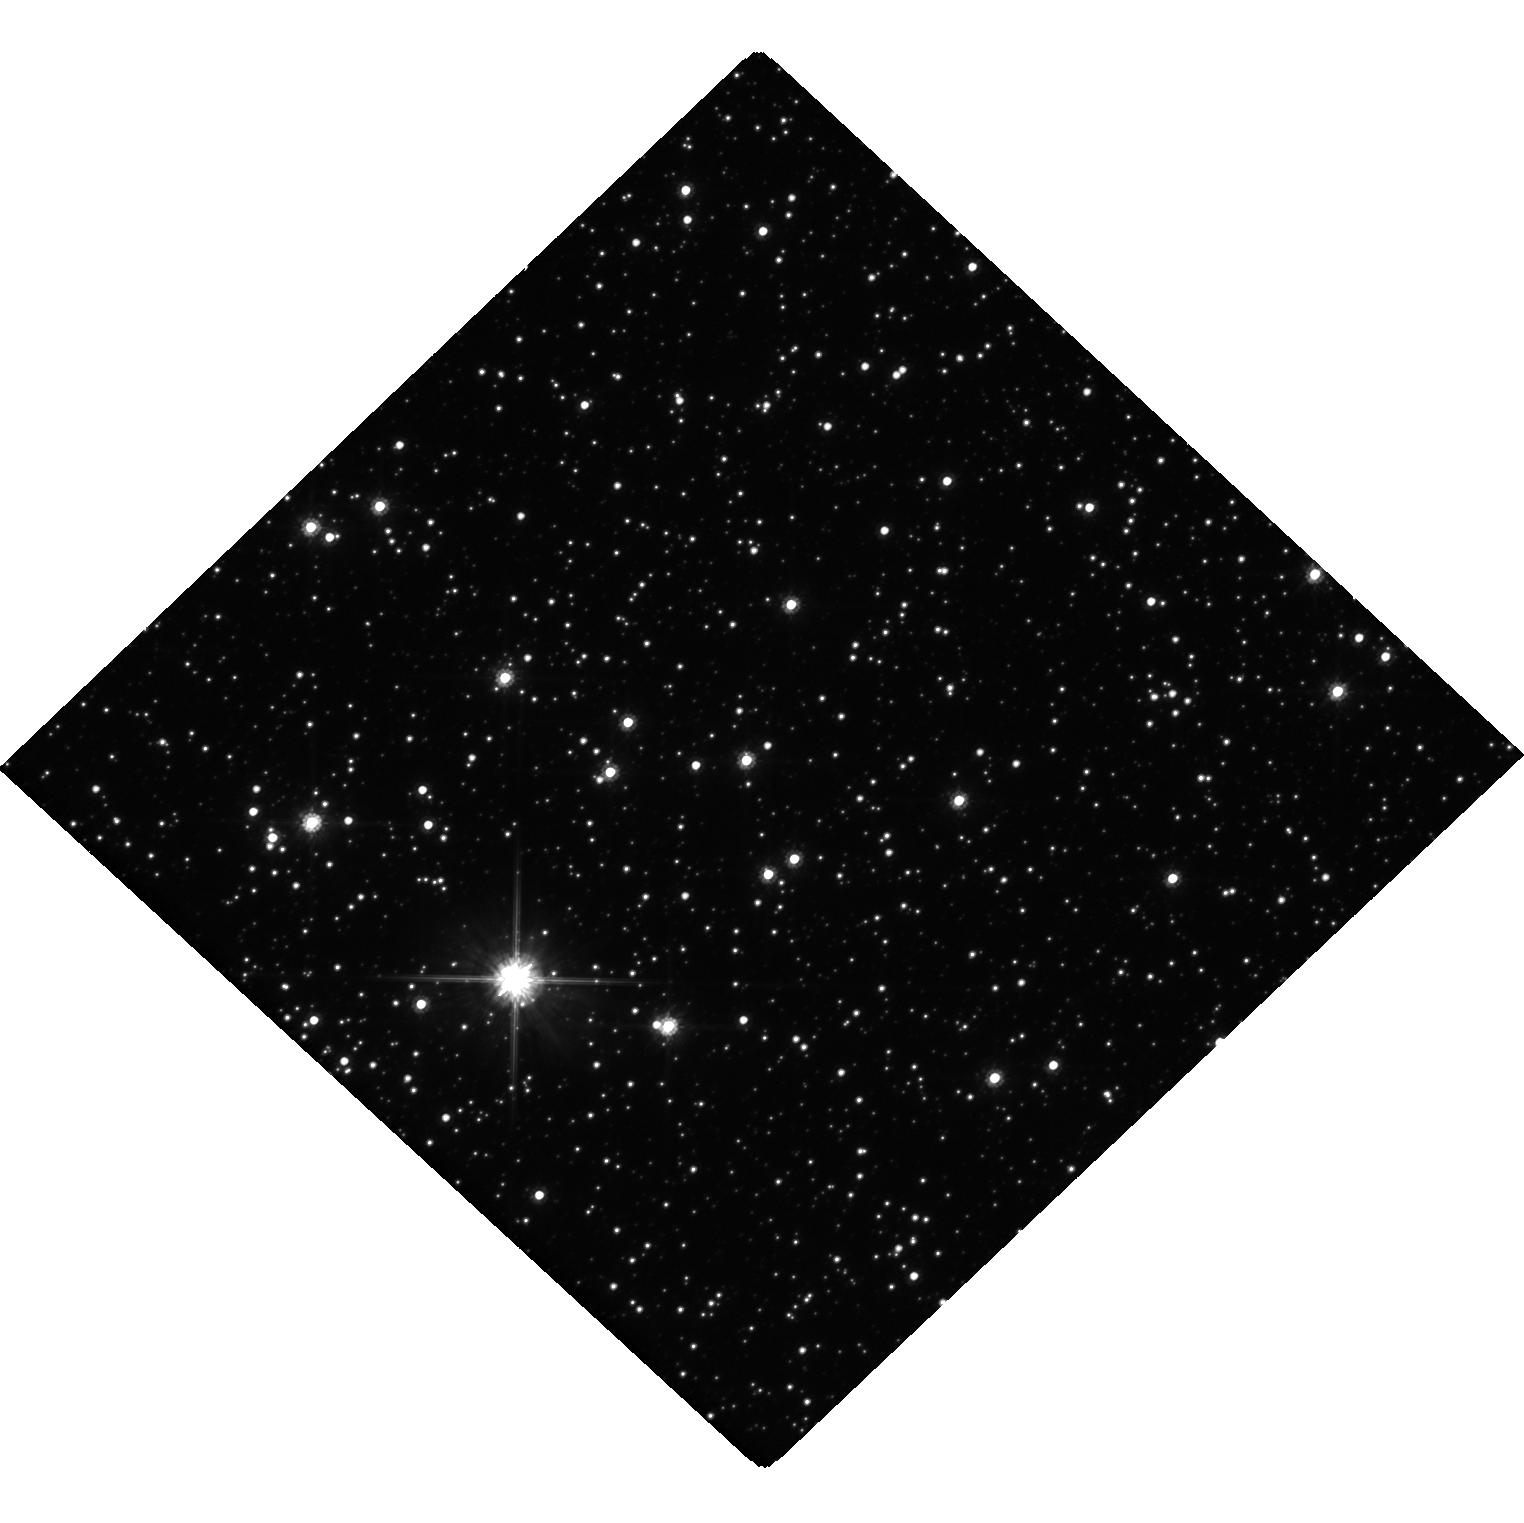
Target: MOA-2019-BLG-284. Instrument: WFC3/UVIS. Filter: F814W. Exposure: 19 min. Observation ID: hst_16509_01_wfc3_uvis_f814w_iejc01

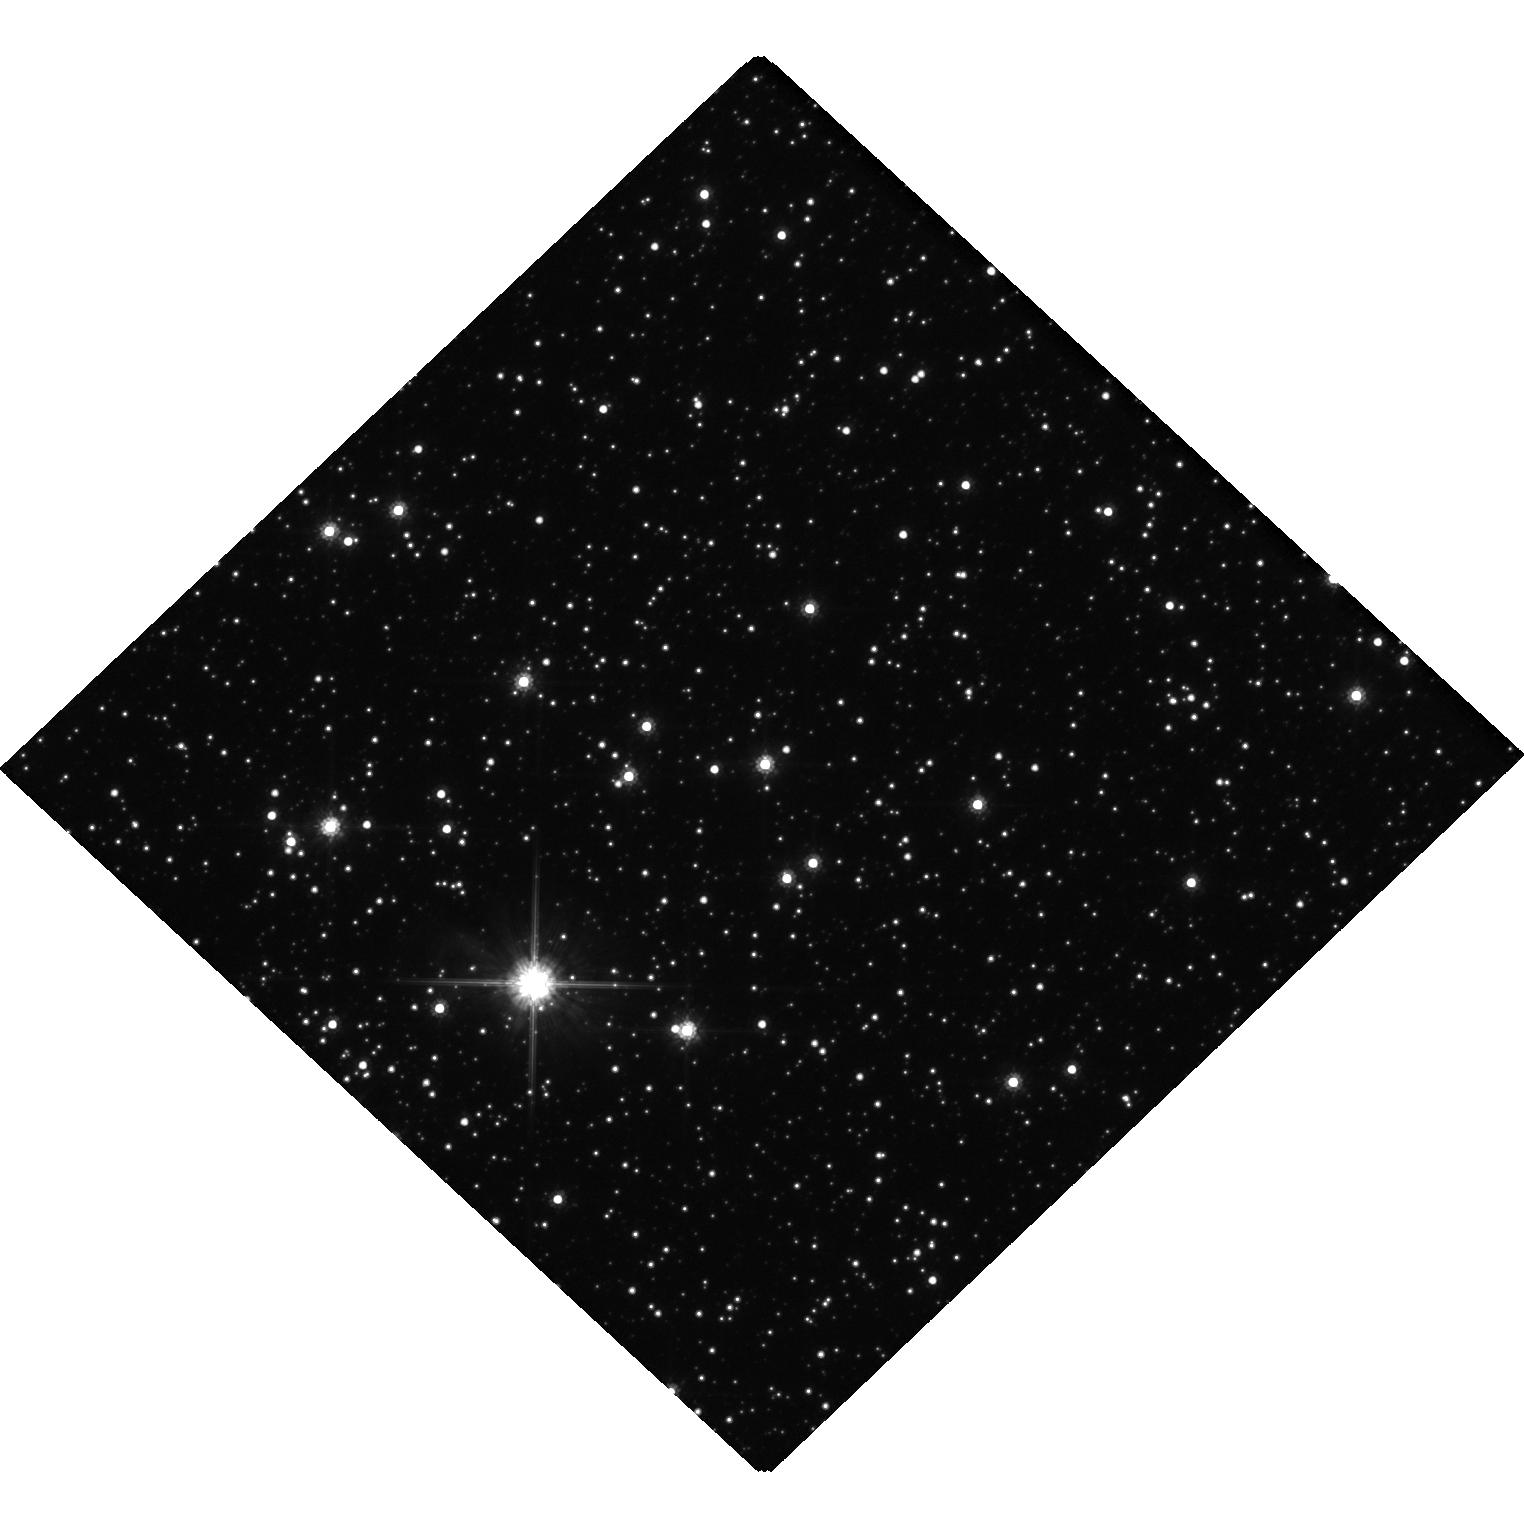
Target: MOA-2019-BLG-284. Instrument: WFC3/UVIS. Filter: F814W. Exposure: 14 min. Observation ID: hst_16509_04_wfc3_uvis_f814w_iejc04

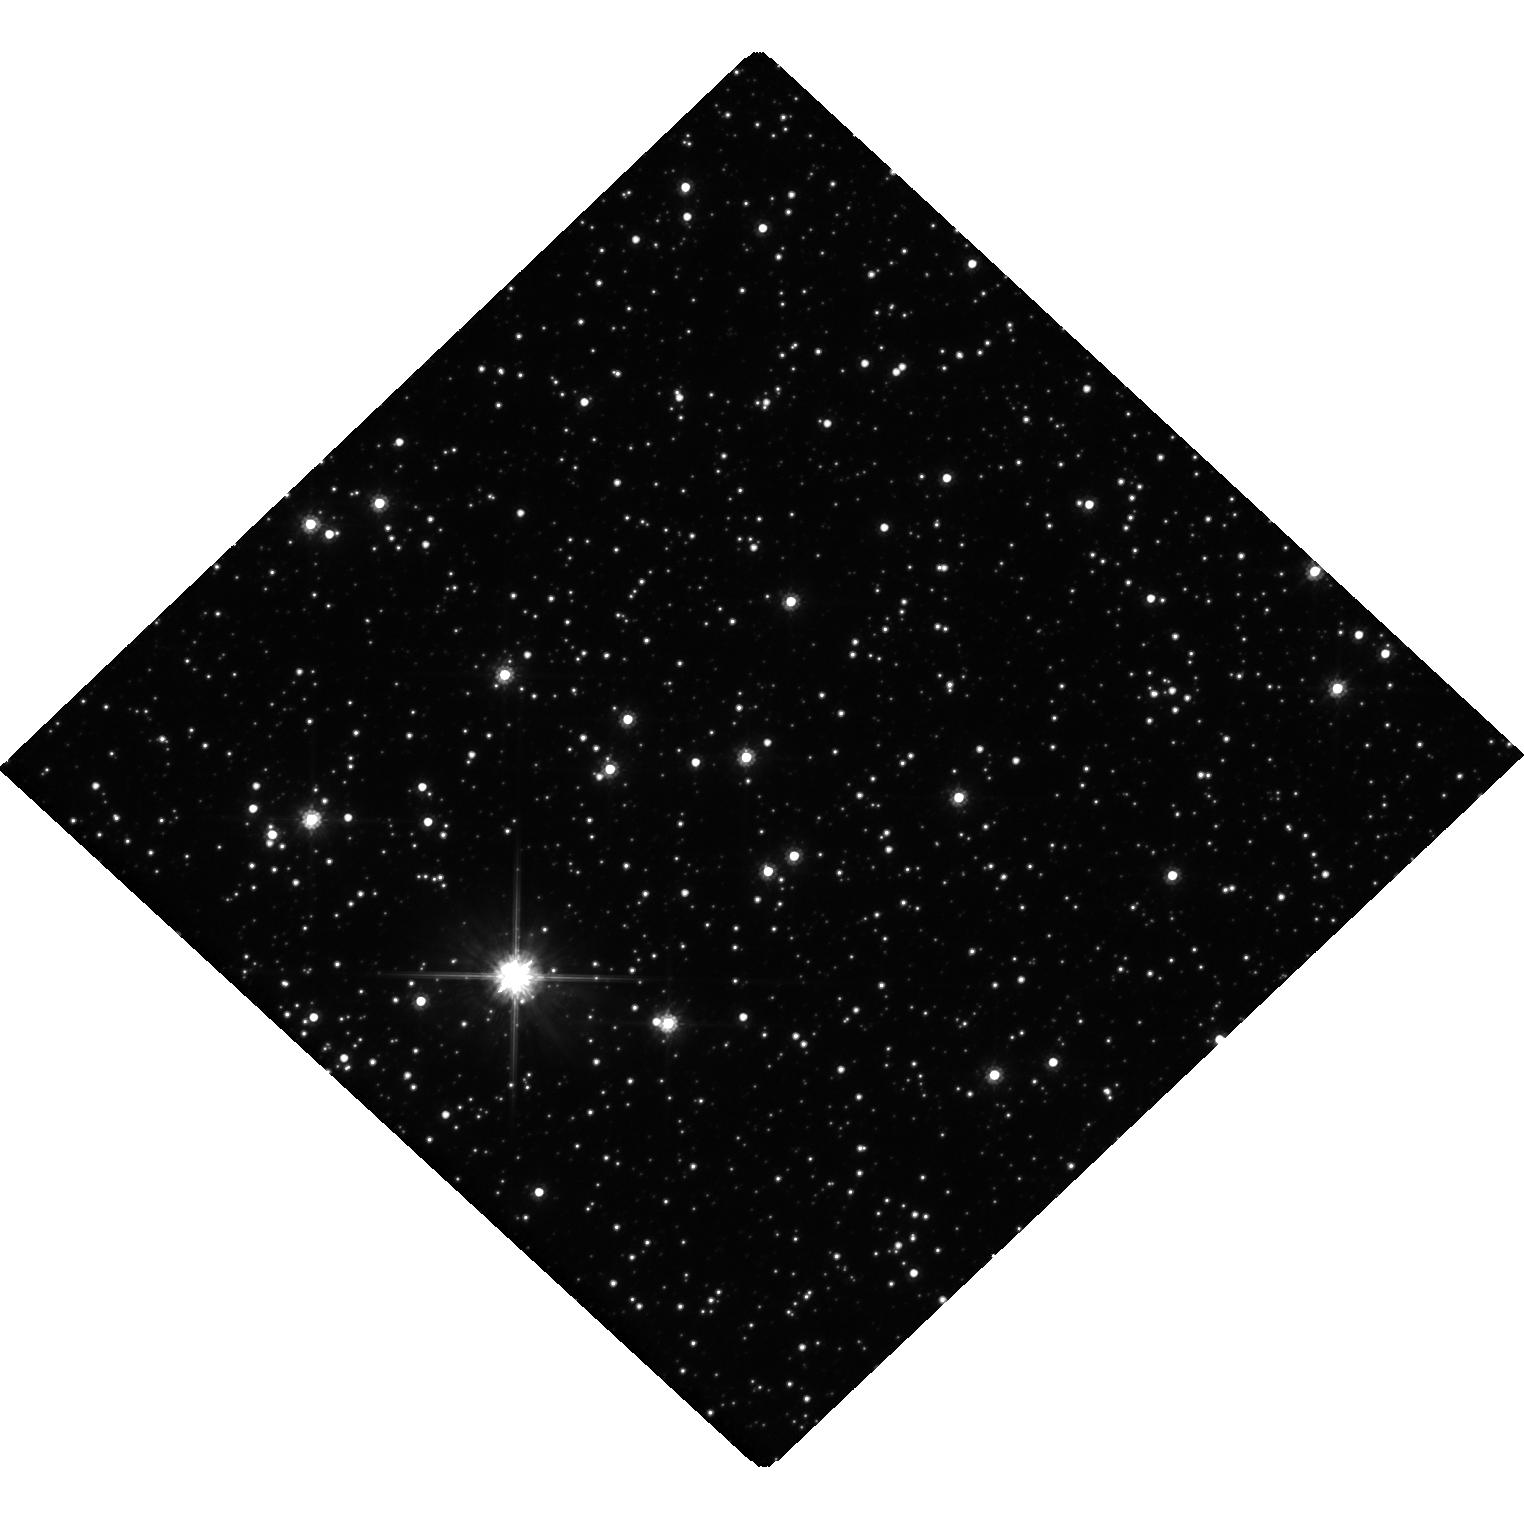
Target: MOA-2019-BLG-284. Instrument: WFC3/UVIS. Filter: F814W. Exposure: 19 min. Observation ID: hst_16509_02_wfc3_uvis_f814w_iejc02

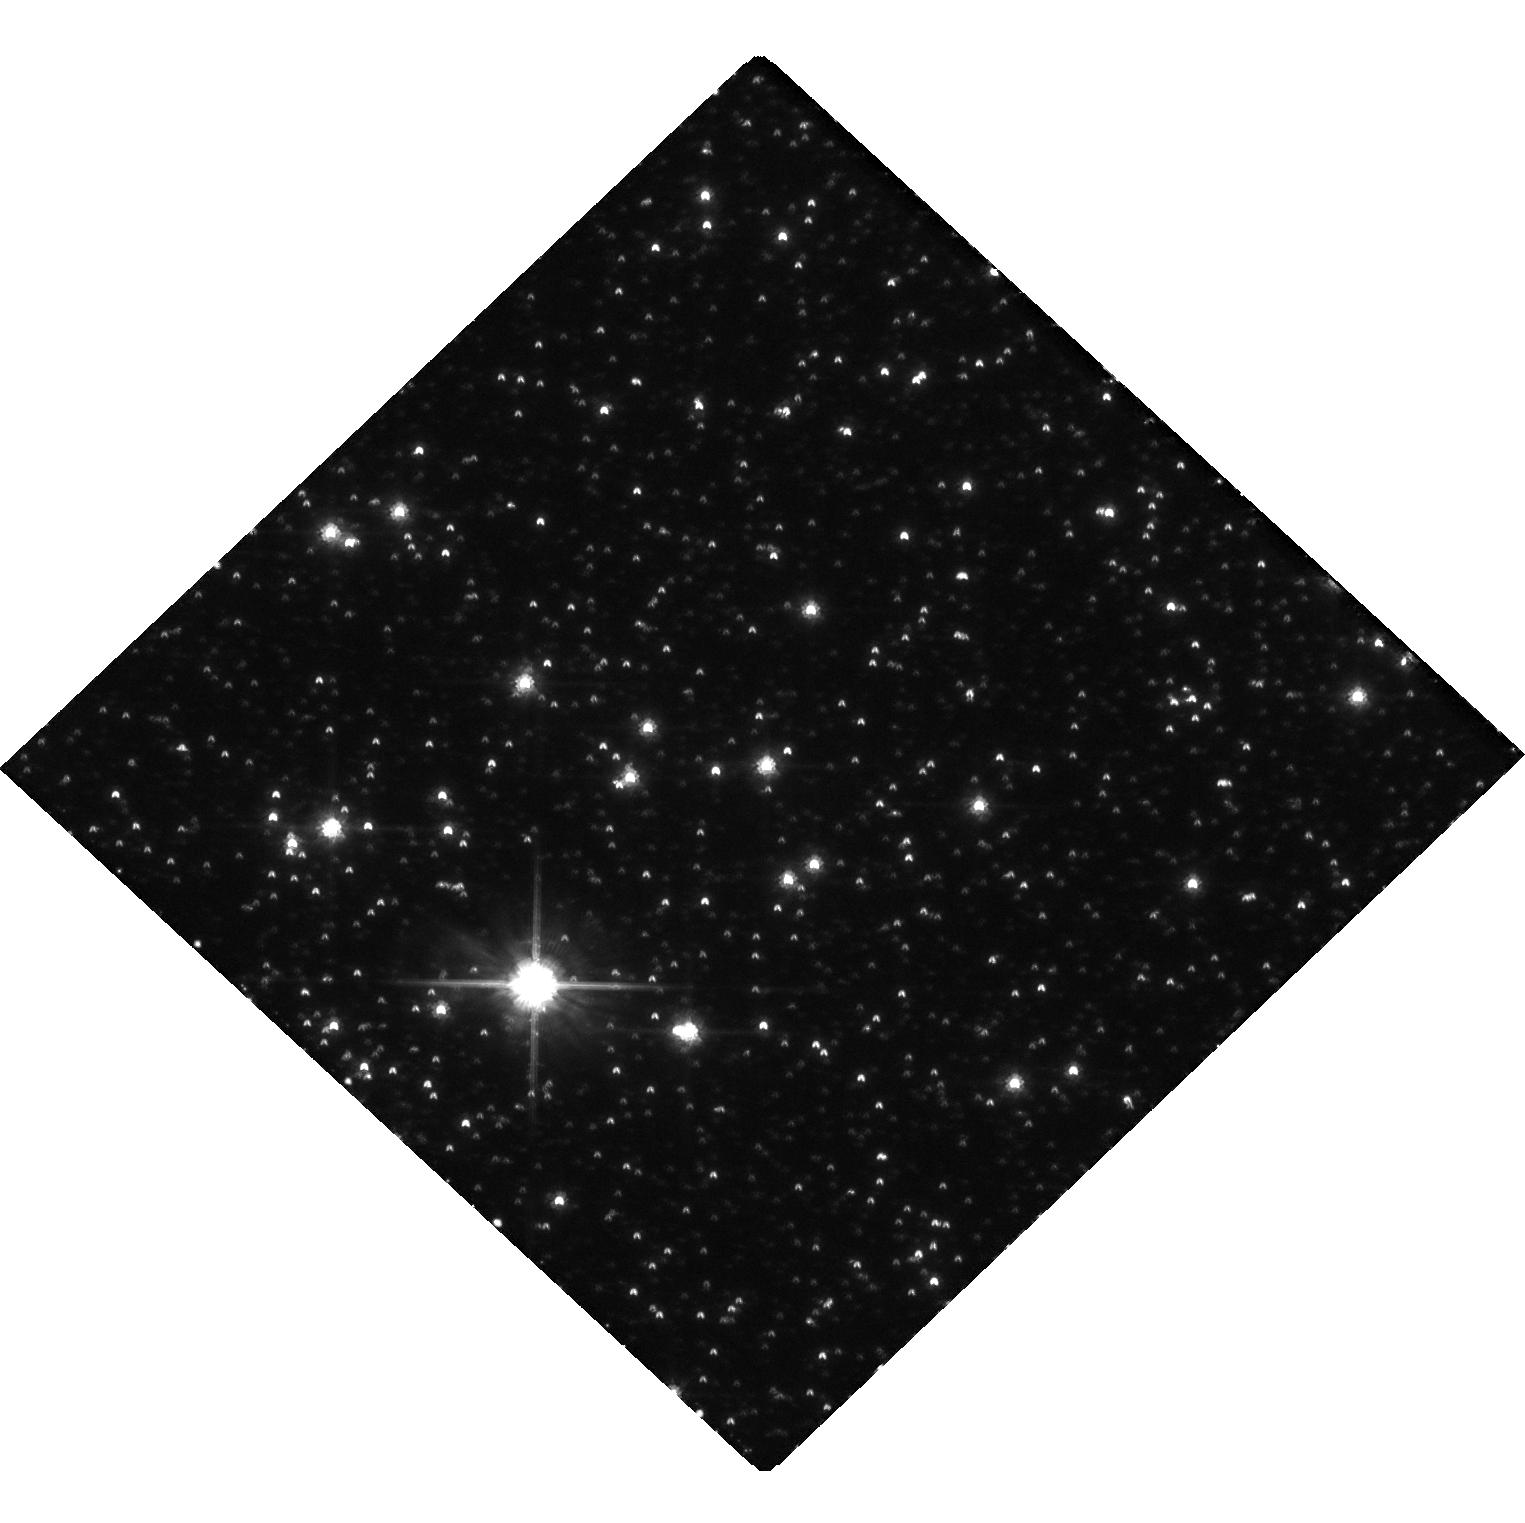
Target: MOA-2019-BLG-284. Instrument: WFC3/UVIS. Filter: F814W. Exposure: 19 min. Observation ID: hst_16509_03_wfc3_uvis_f814w_iejc03

Detection of the Astrometric Microlensing Signal by the Binary Black Hole Candidate MOA-2019-BLG-284 (PI: Terry, Sean)

We propose to directly measure, for the first time, the individual masses for the binary black hole candidate MOA-2019-BLG-284. Unlike some previous studies (Sahu+2009, 2019, Kains+2017), we have selected this candidate based on both its large Einstein radius crossing time of 500 days and its relatively small microlensing parallax of 0.038. The combination of these two parameters is much more effective at identifying black hole microlensing candidates than using events with large Einstein radius crossing time, but no constraint on the microlensing parallax. We also have worked with the microlensing survey groups to remove systematic photometry errors that could contaminate the microlensing parallax measurement. This target is ideal given its very long duration, clear microlensing parallax signal, relatively bright baseline magnitude and previous HST observations taken in 2020. Further, the current best-model gives a total lens mass of ~10 Msun or more, with roughly equal mass lens components. If successful, these observations will complement the groundbreaking work of LIGO, and open a new window on the population of (pre-merged) binary black holes in our Galaxy.